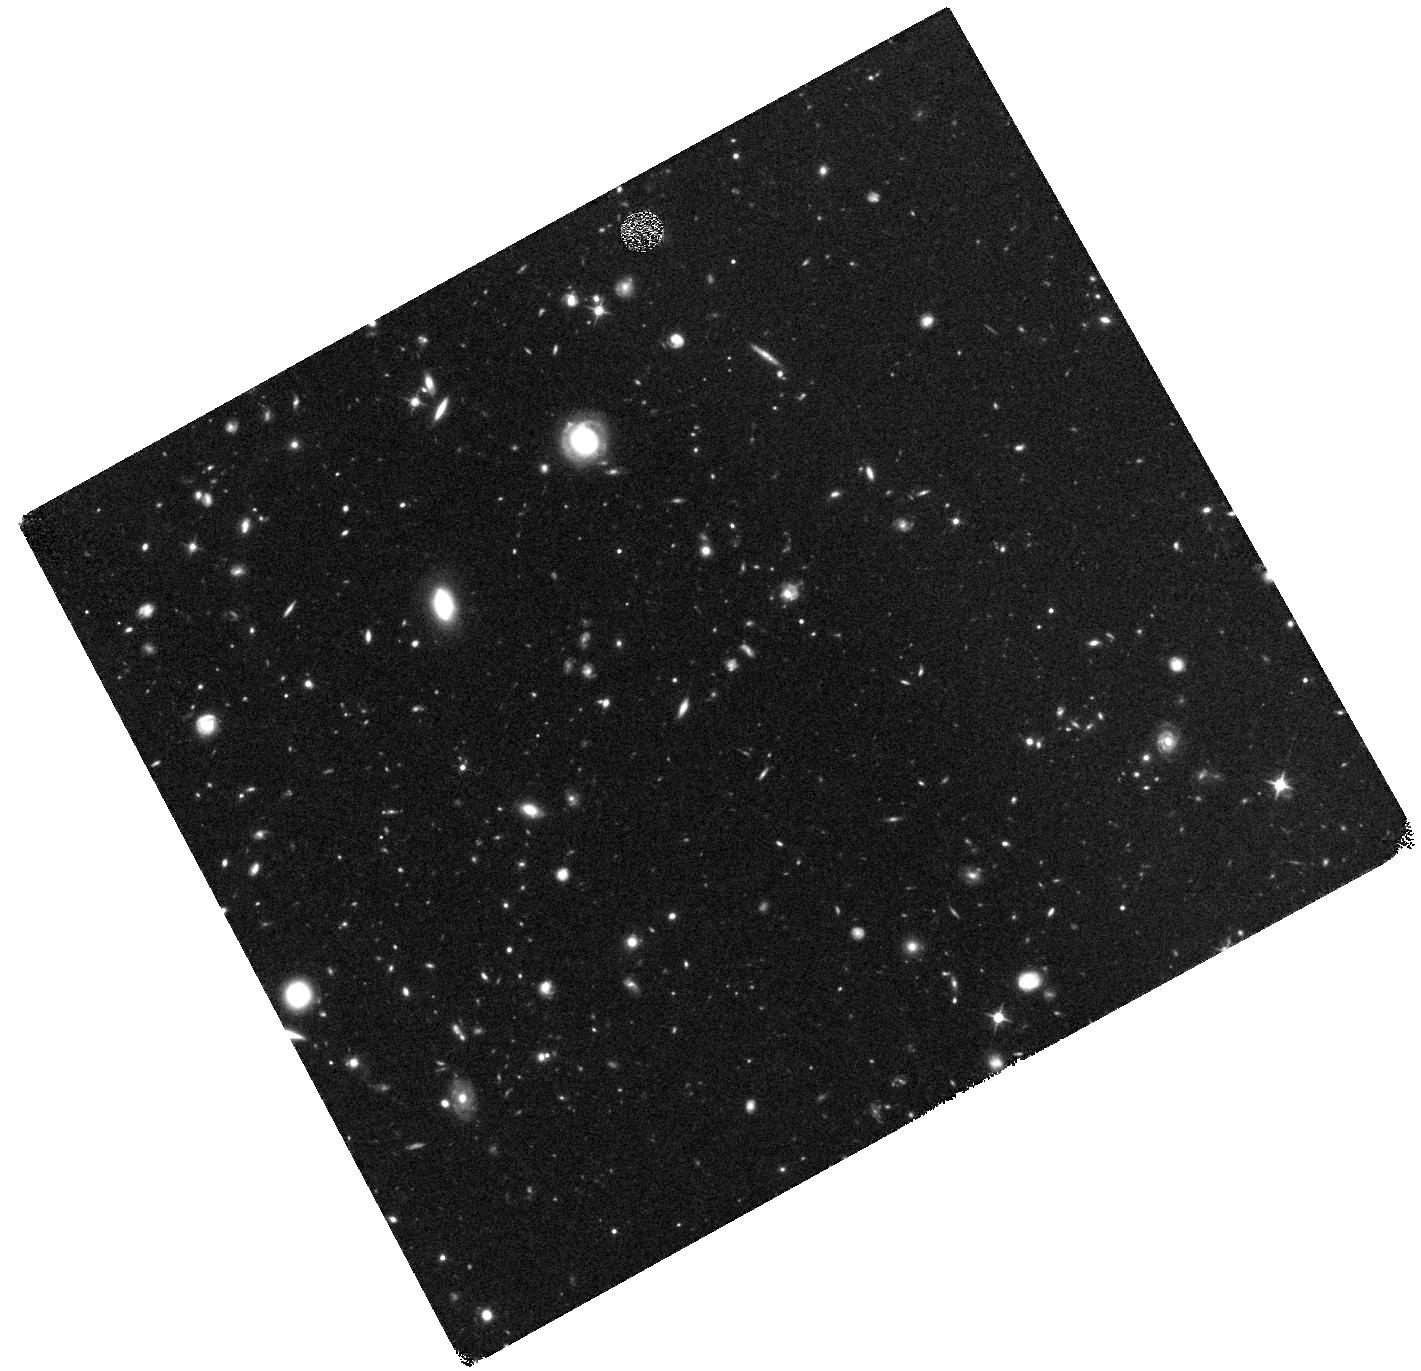
Target: BORG58-PROTOCLUSTER. Instrument: WFC3/IR. Filter: F125W. Exposure: 49 min. Observation ID: hst_12905_03_wfc3_ir_f125w_ic2v03

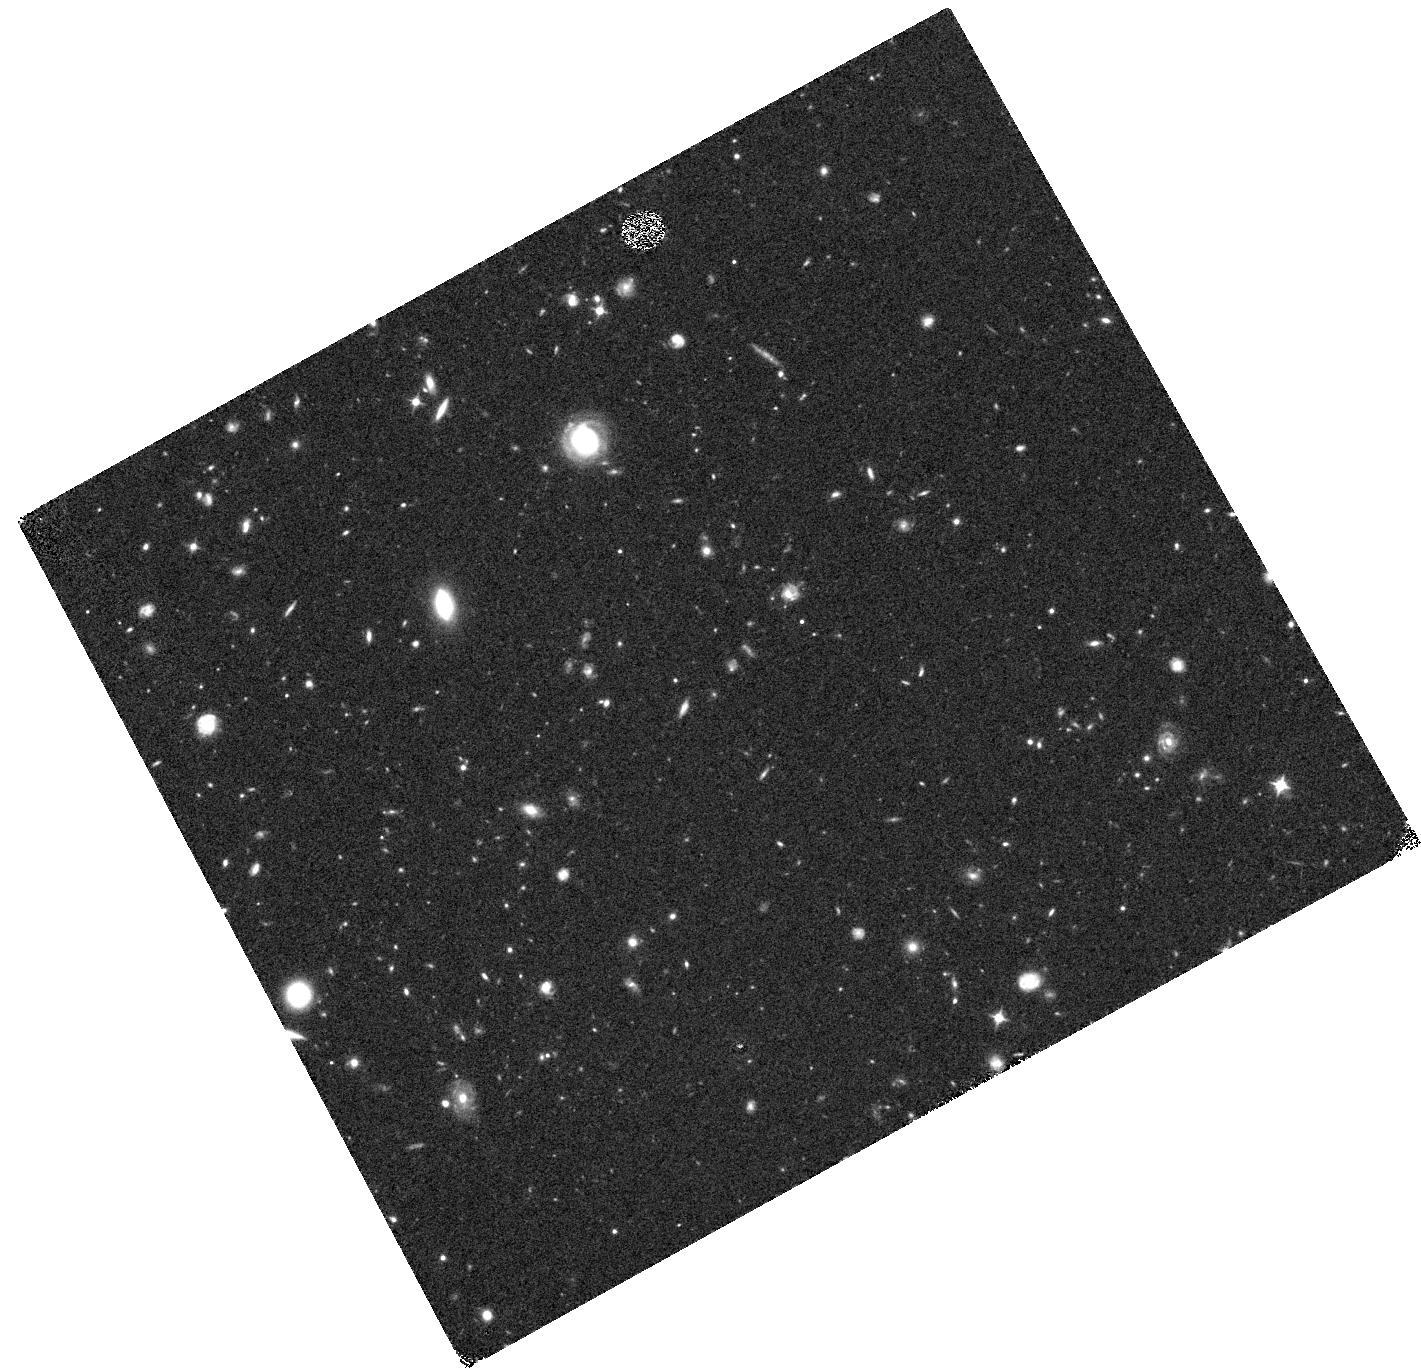
Target: BORG58-PROTOCLUSTER. Instrument: WFC3/IR. Filter: F098M. Exposure: 49 min. Observation ID: hst_12905_02_wfc3_ir_f098m_ic2v02

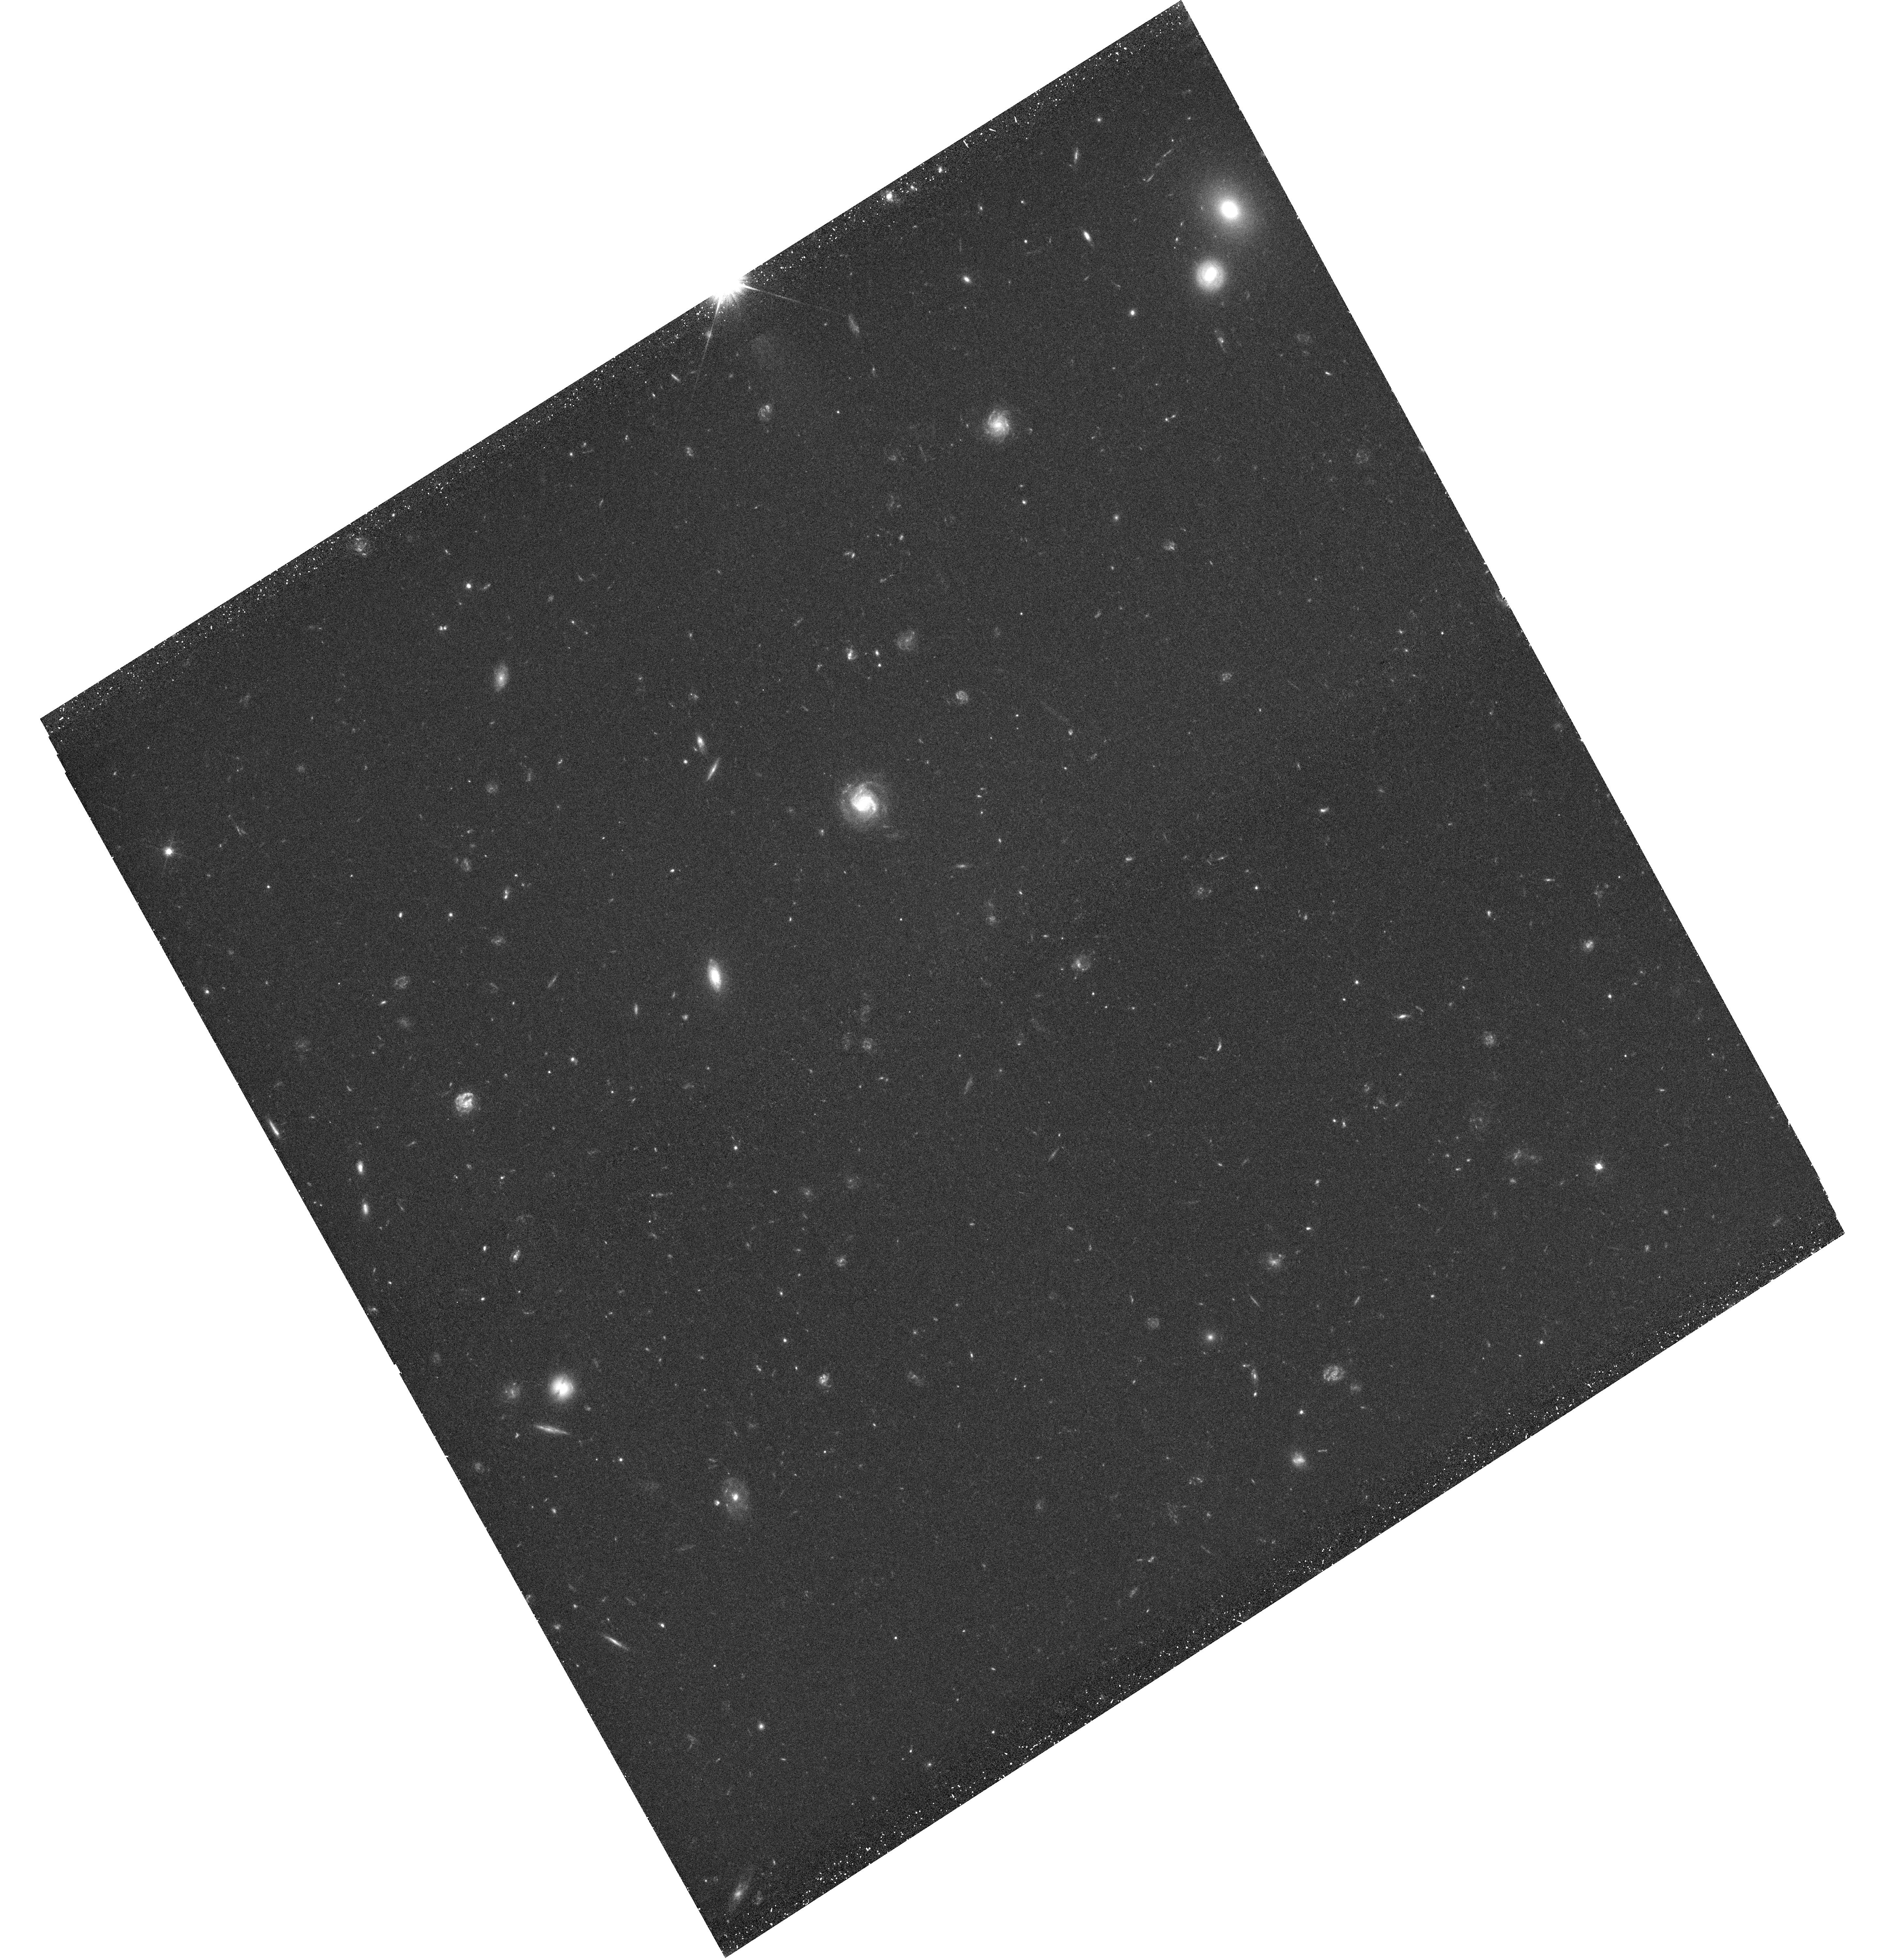
Target: BORG58-PROTOCLUSTER. Instrument: WFC3/UVIS. Filter: F606W. Exposure: 45 min. Observation ID: hst_12905_01_wfc3_uvis_f606w_ic2v01

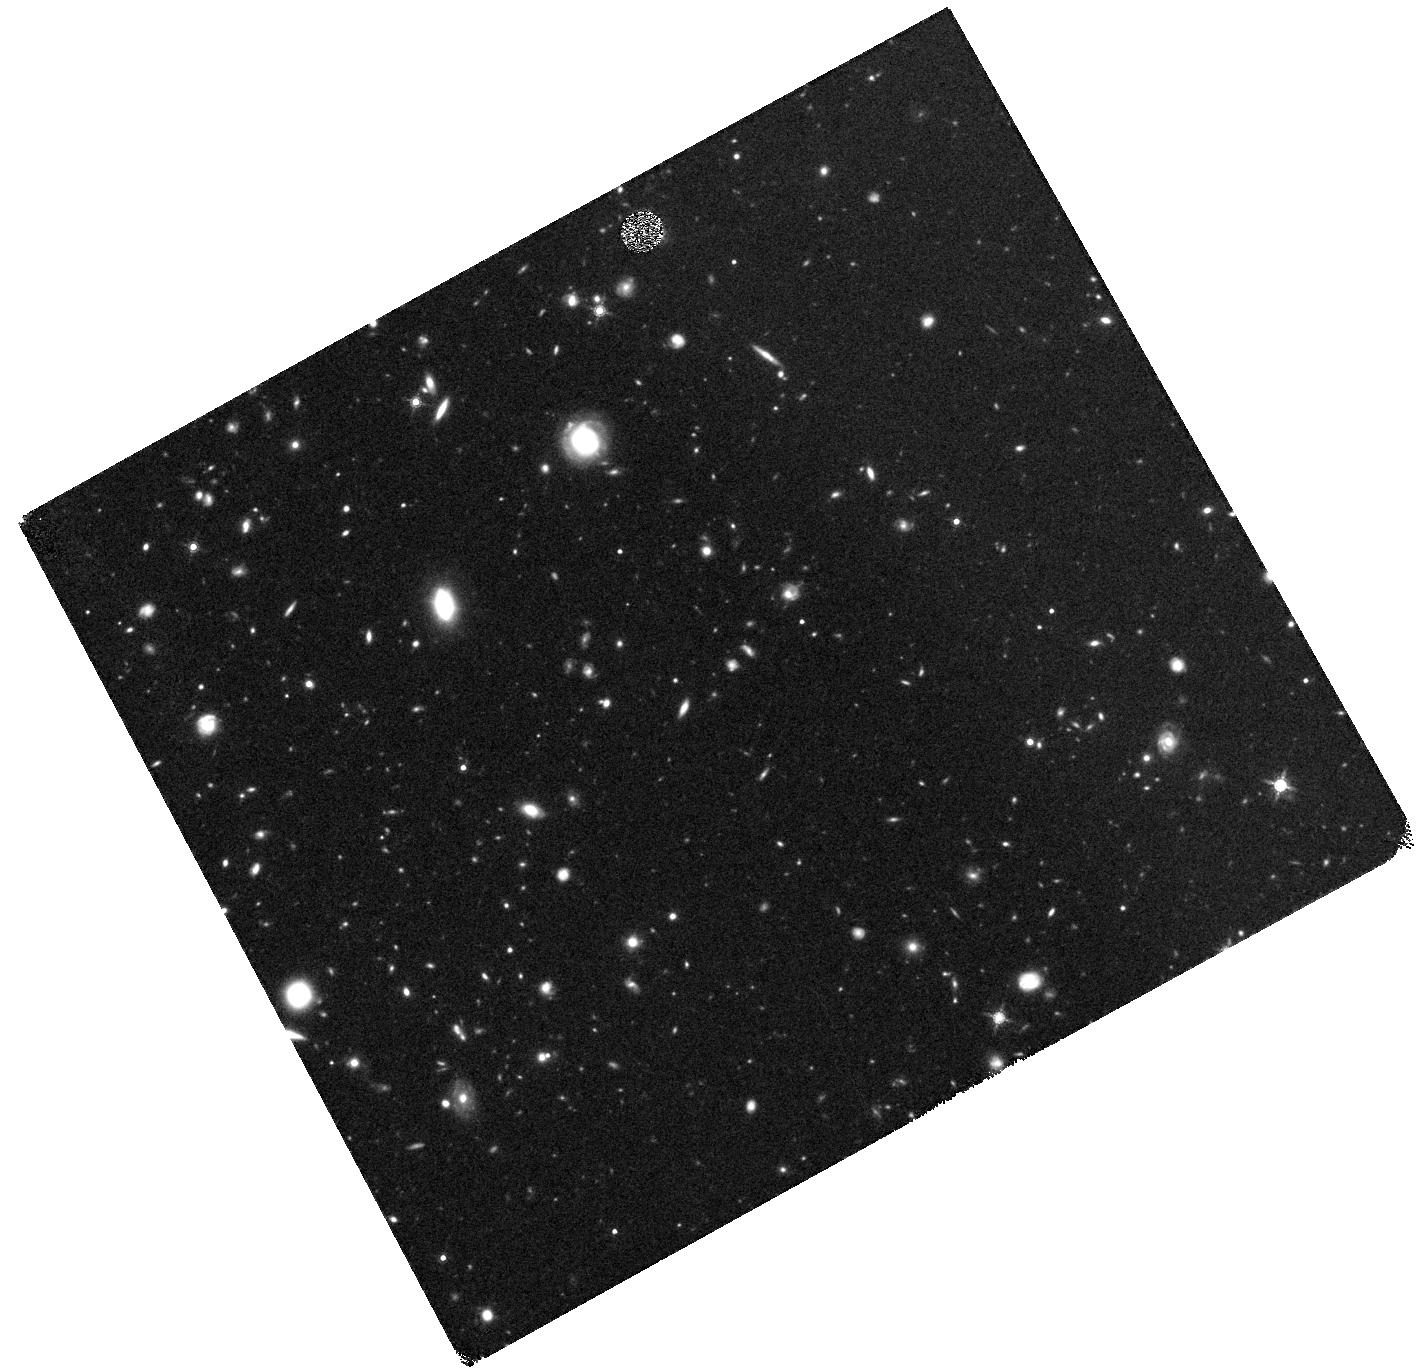
Target: BORG58-PROTOCLUSTER. Instrument: WFC3/IR. Filter: F160W. Exposure: 49 min. Observation ID: hst_12905_01_wfc3_ir_f160w_ic2v01

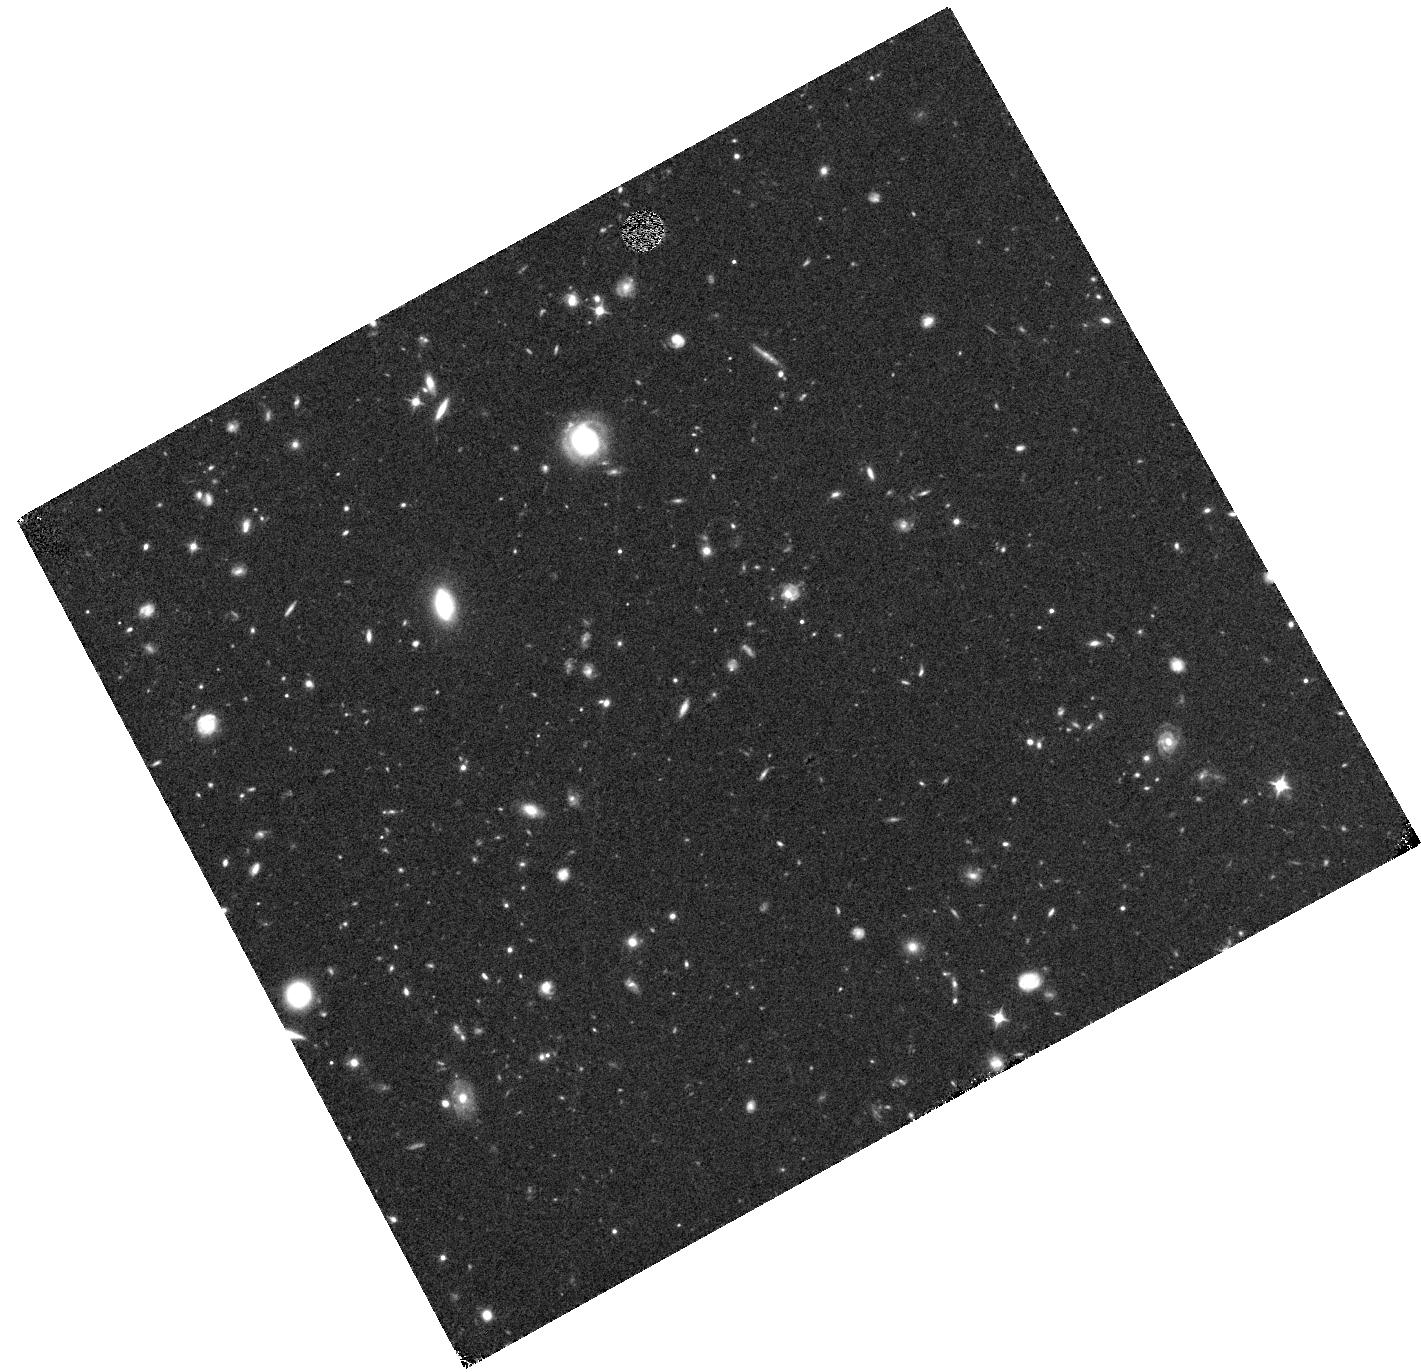
Target: BORG58-PROTOCLUSTER. Instrument: WFC3/IR. Filter: F105W. Exposure: 49 min. Observation ID: hst_12905_02_wfc3_ir_f105w_ic2v02

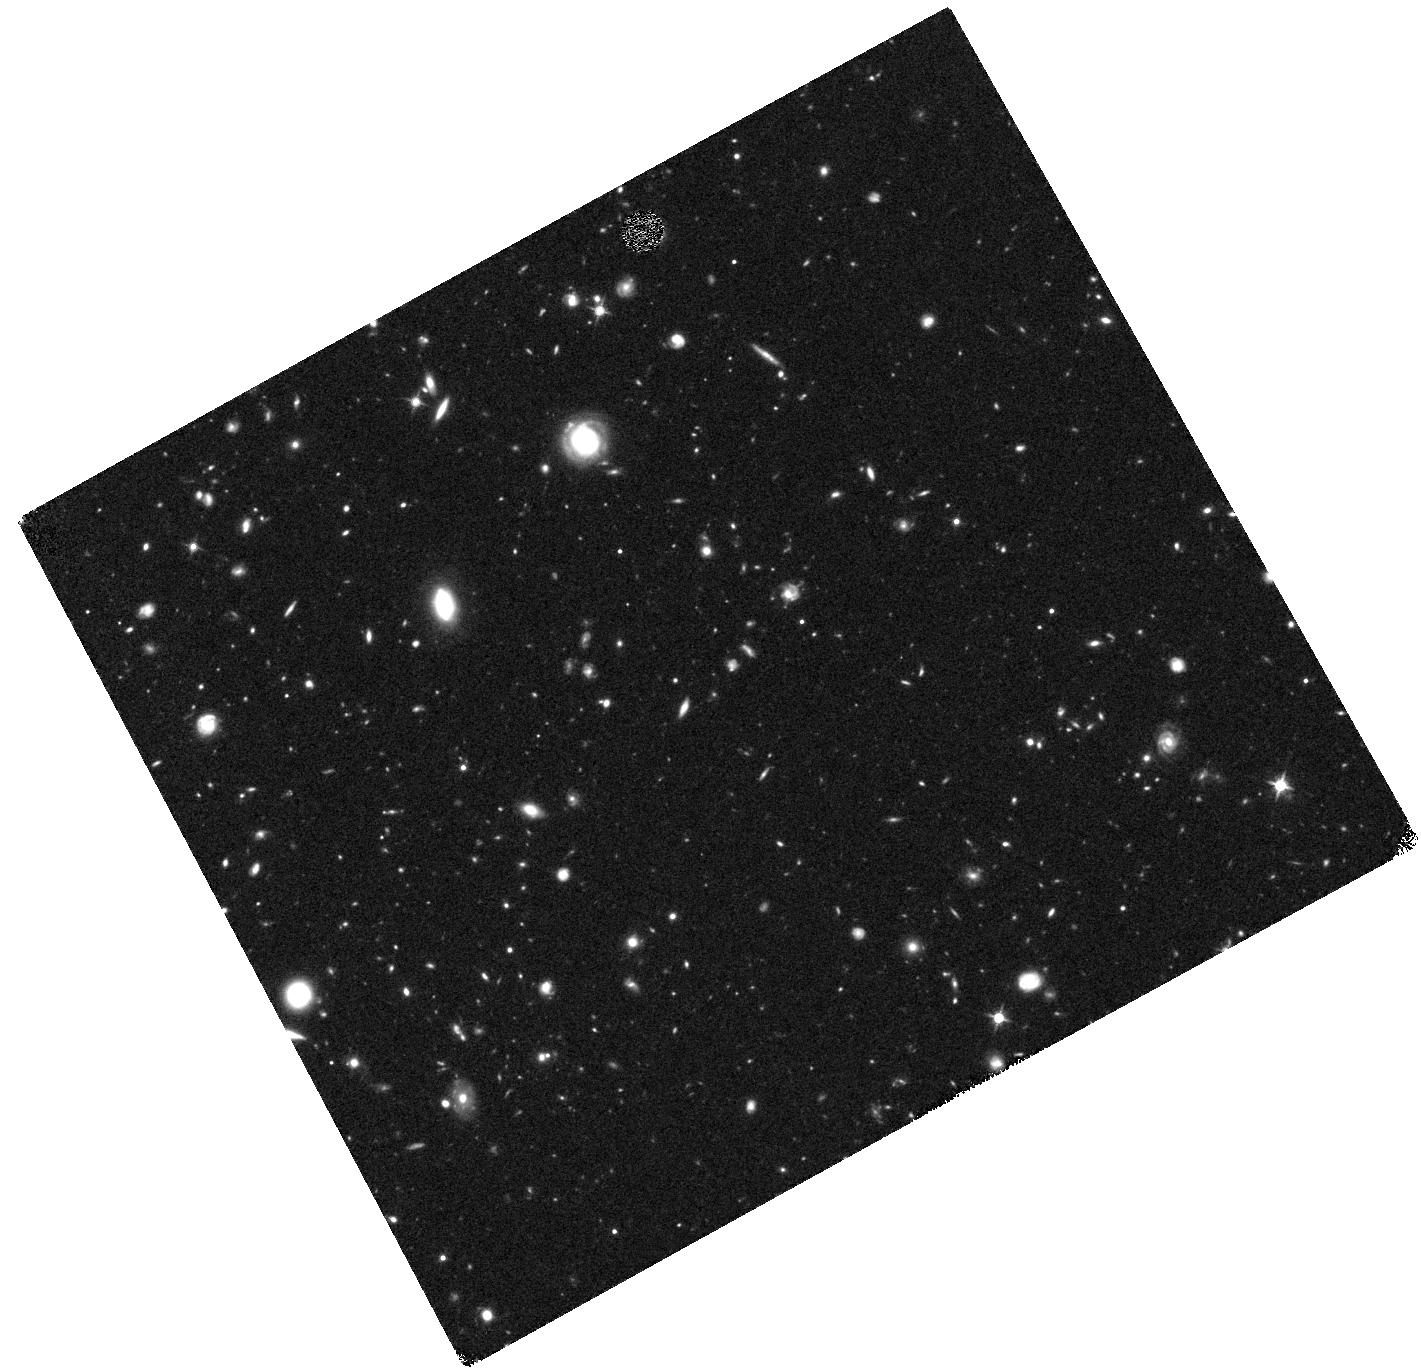
Target: BORG58-PROTOCLUSTER. Instrument: WFC3/IR. Filter: F125W. Exposure: 49 min. Observation ID: hst_12905_02_wfc3_ir_f125w_ic2v02

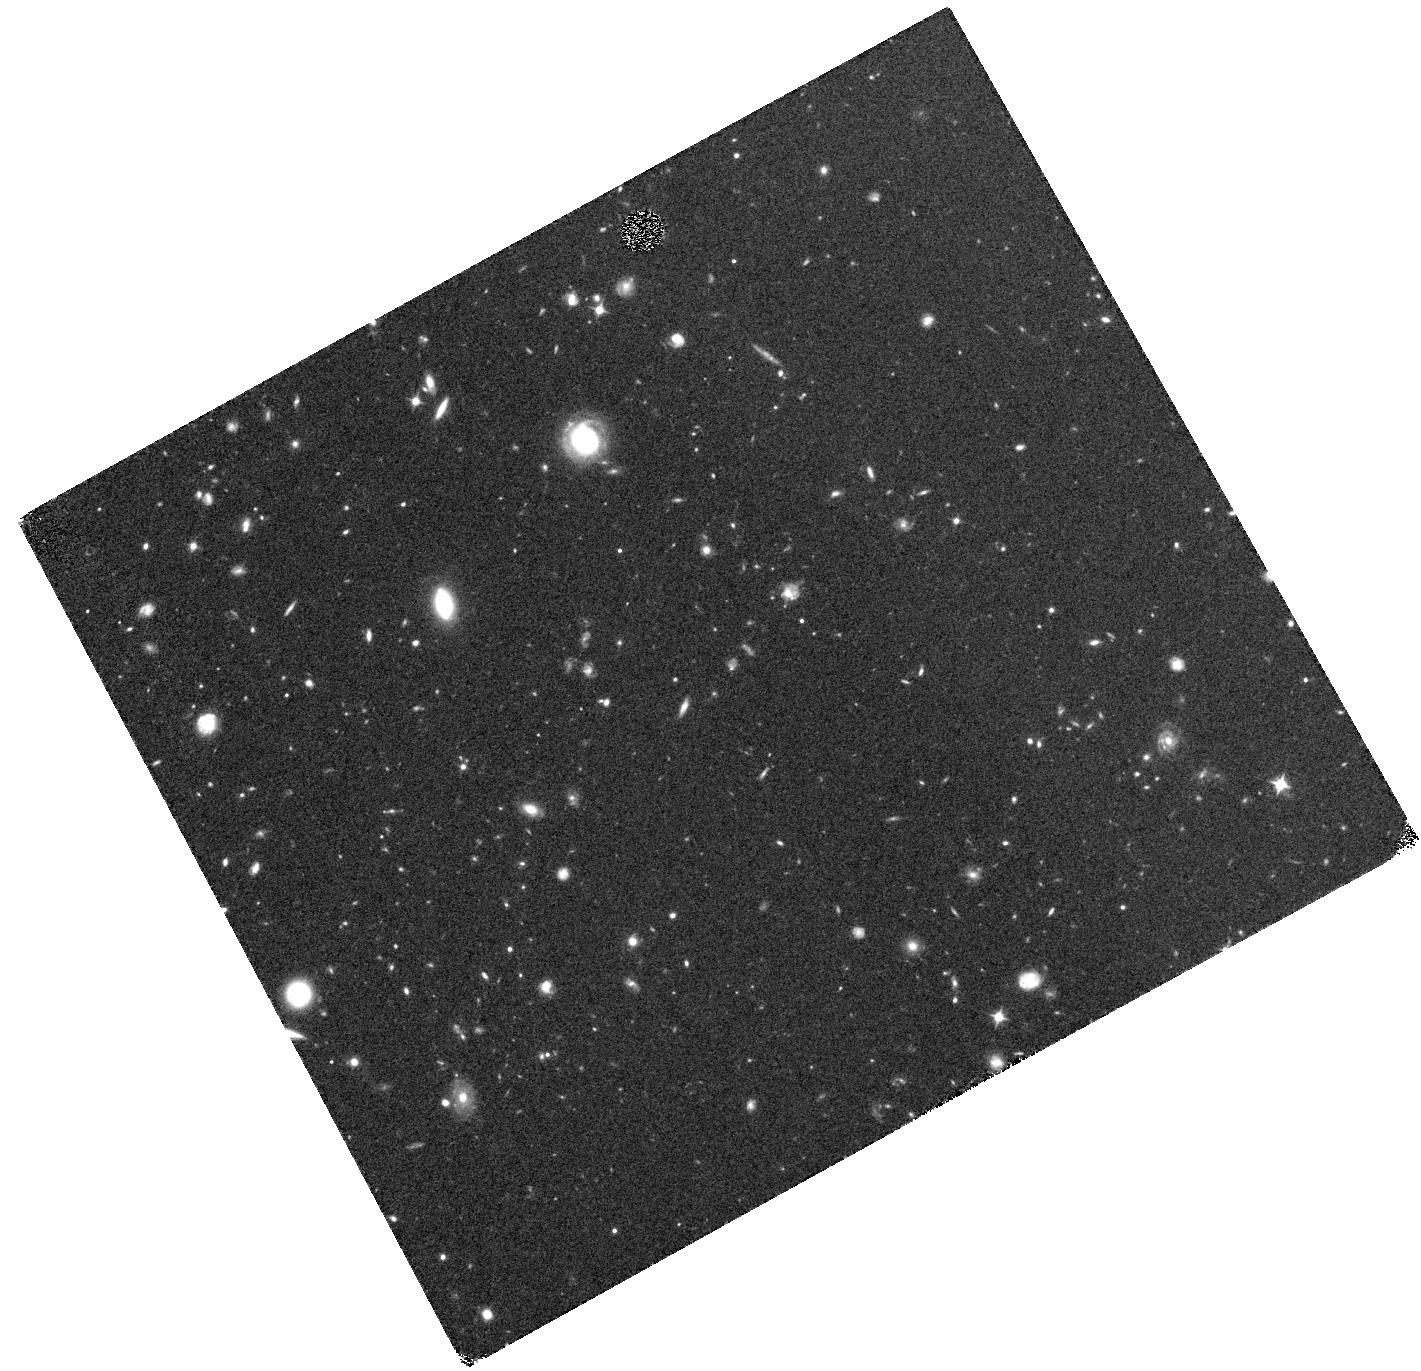
Target: BORG58-PROTOCLUSTER. Instrument: WFC3/IR. Filter: F098M. Exposure: 49 min. Observation ID: hst_12905_01_wfc3_ir_f098m_ic2v01

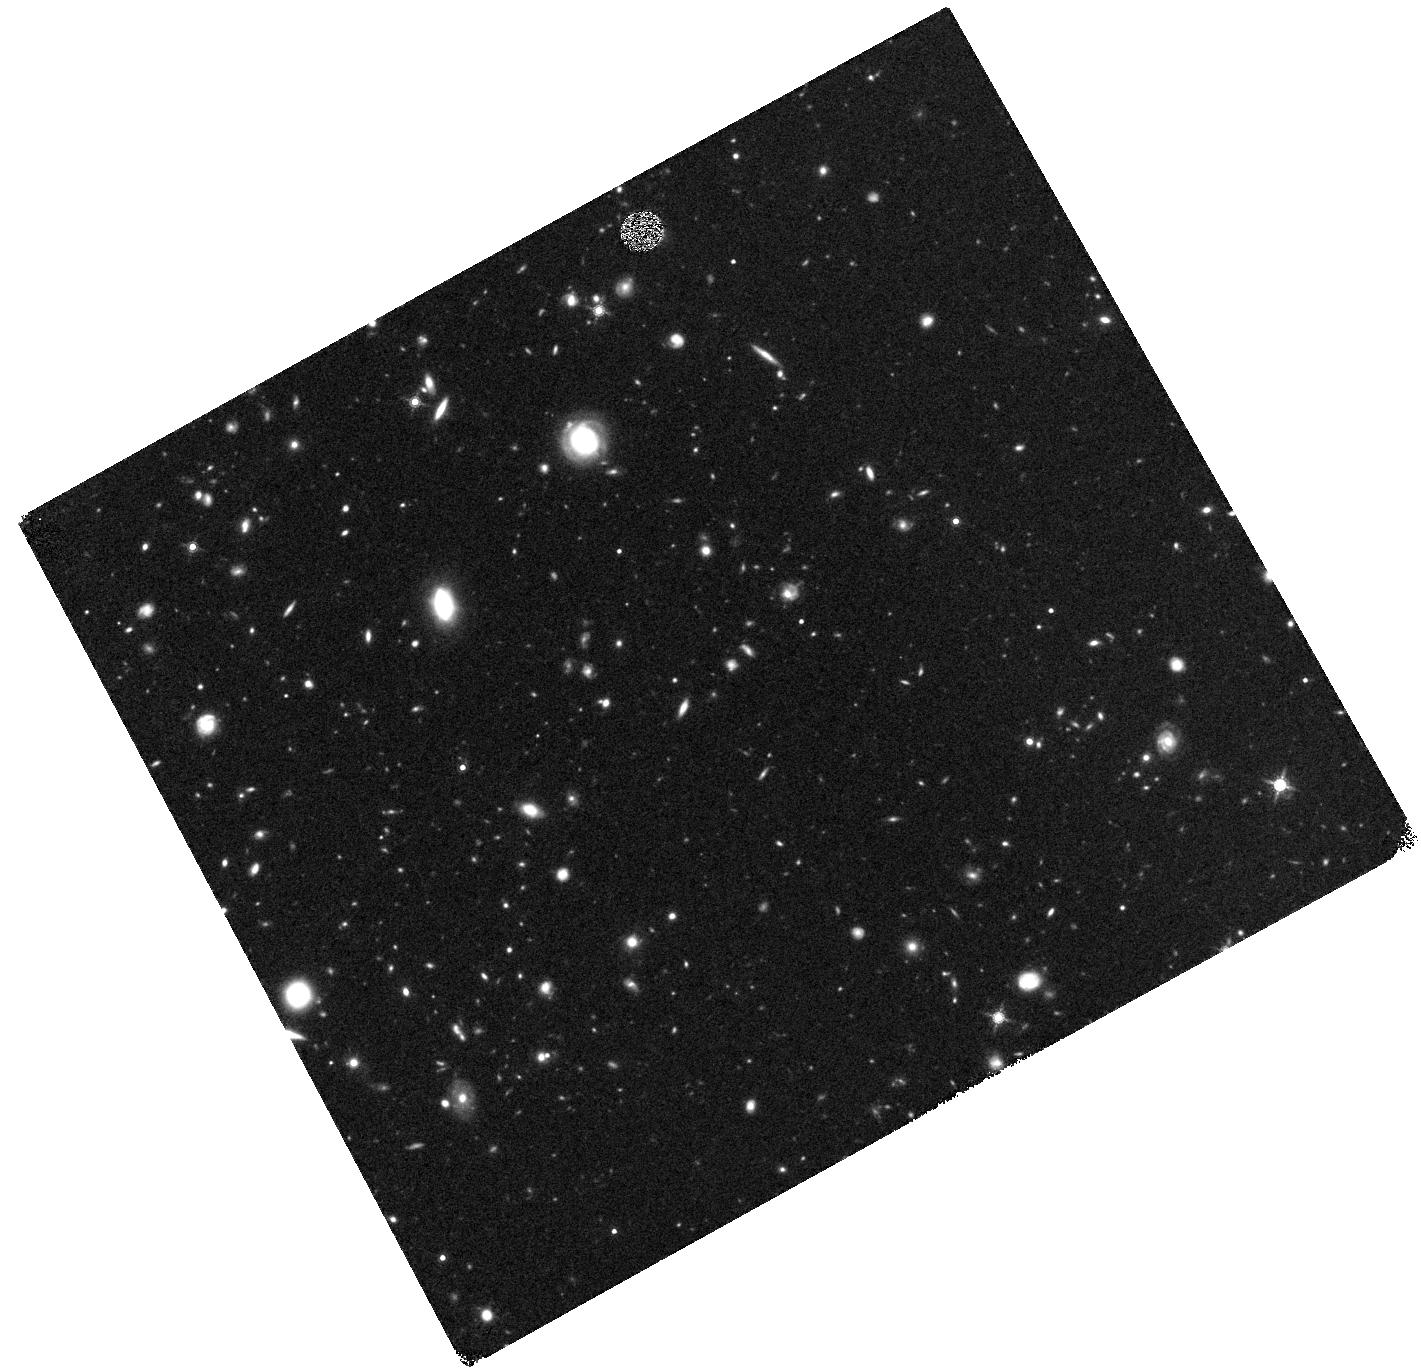
Target: BORG58-PROTOCLUSTER. Instrument: WFC3/IR. Filter: F160W. Exposure: 49 min. Observation ID: hst_12905_03_wfc3_ir_f160w_ic2v03

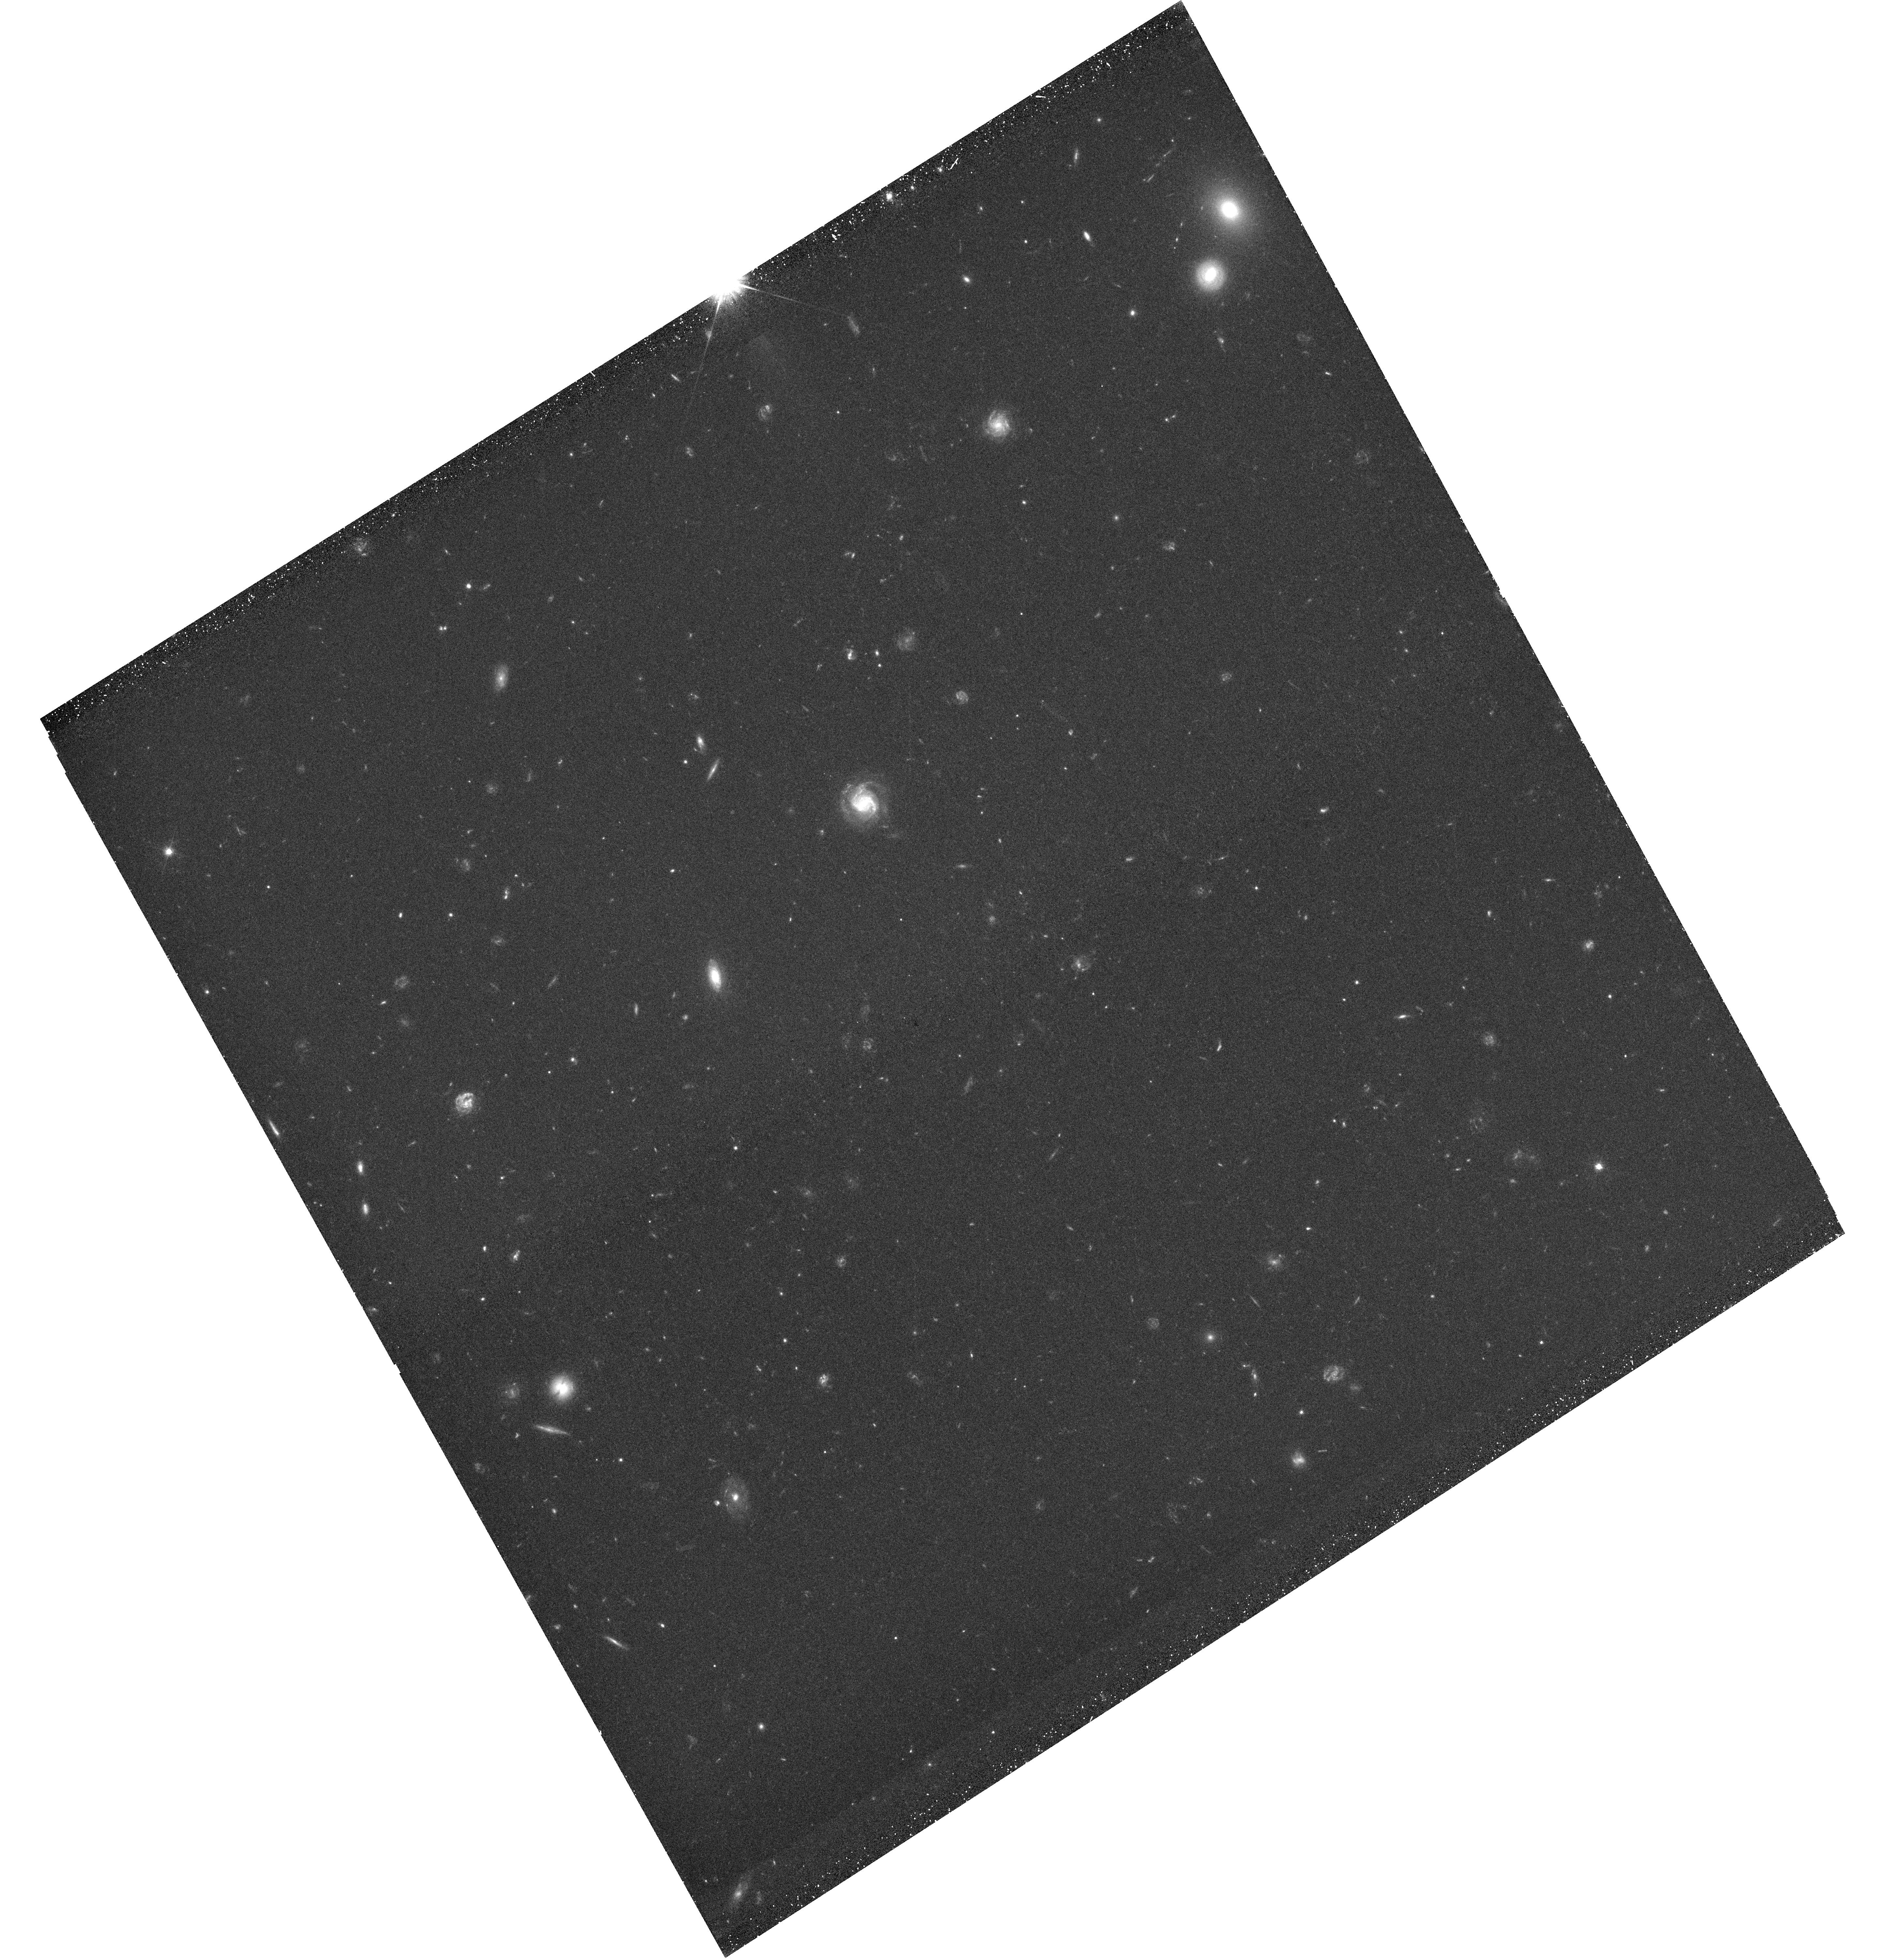
Target: BORG58-PROTOCLUSTER. Instrument: WFC3/UVIS. Filter: F606W. Exposure: 45 min. Observation ID: hst_12905_02_wfc3_uvis_f606w_ic2v02

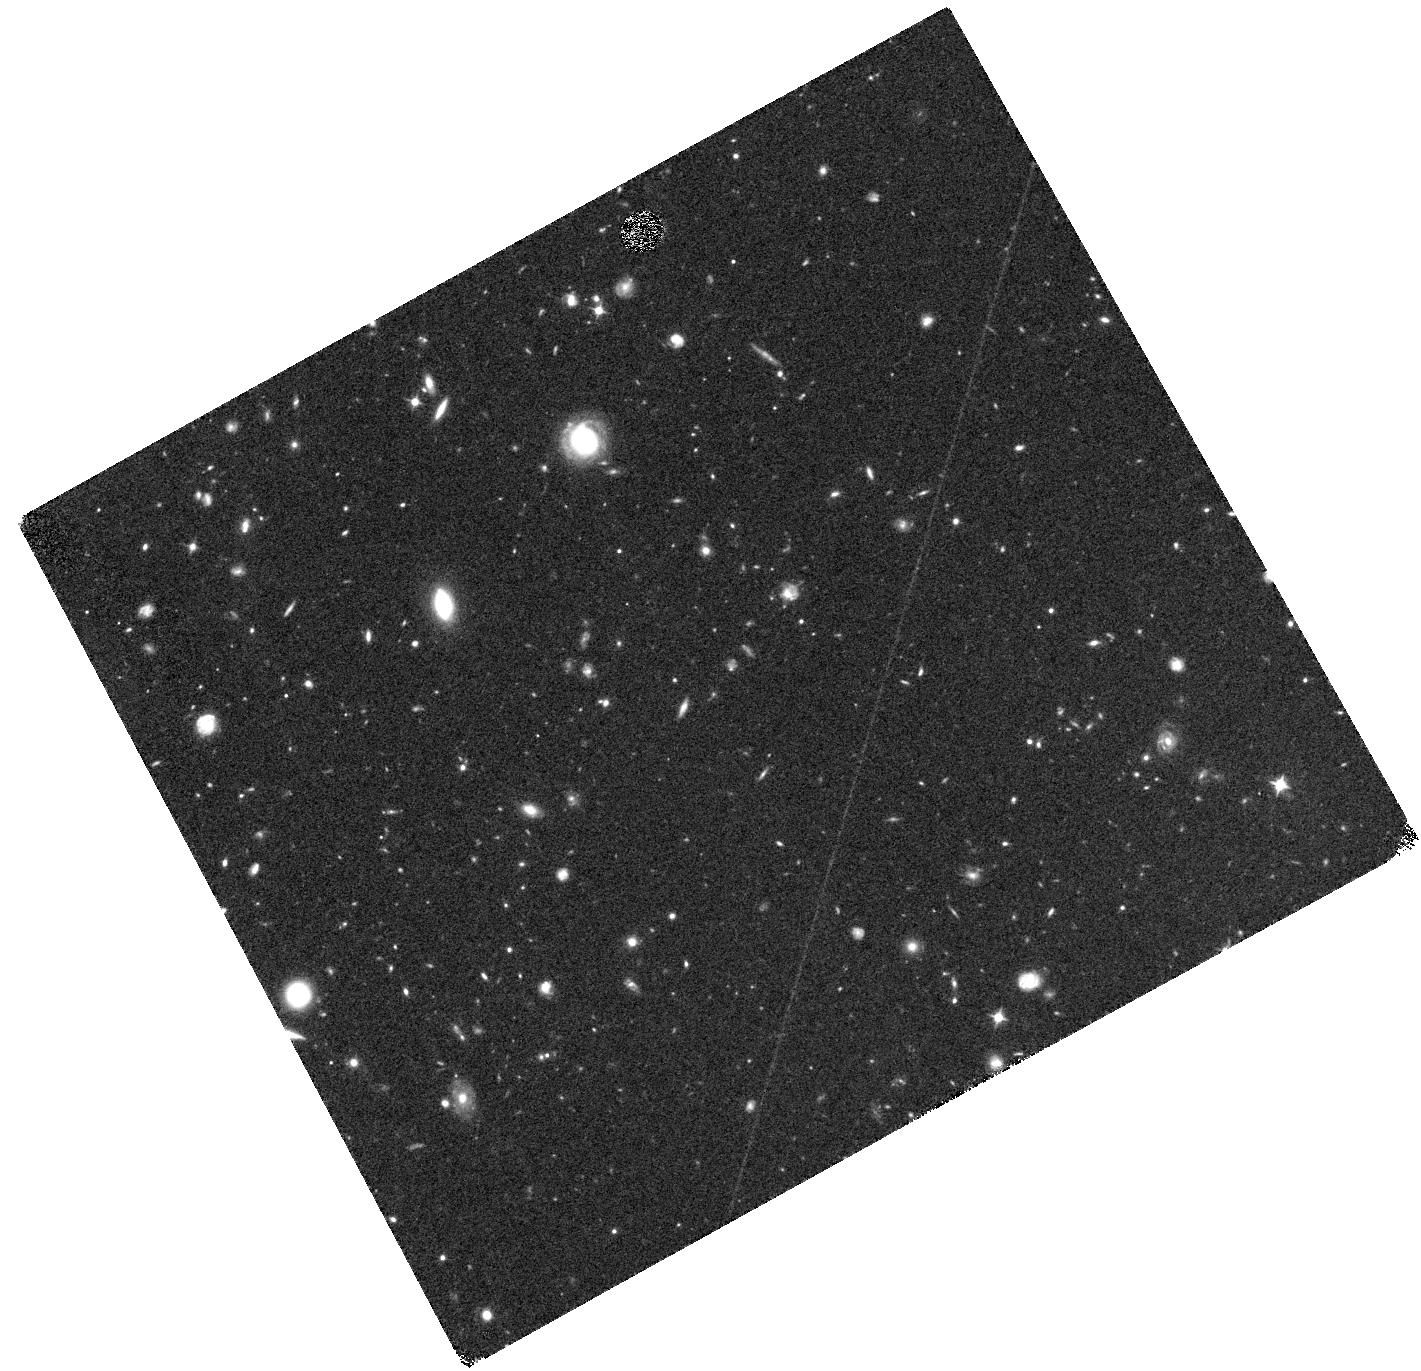
Target: BORG58-PROTOCLUSTER. Instrument: WFC3/IR. Filter: F098M. Exposure: 49 min. Observation ID: hst_12905_03_wfc3_ir_f098m_ic2v03

Unveiling the structure of the farthest galaxy protocluster: WFC3 imaging of a z~8 galaxy overdensity (PI: Trenti, Michele)

Our pure-parallel WFC3/BoRG survey identified the highest redshift (z~8) protocluster candidate, presenting the unique opportunity for follow-up observations that will unveil the nature and properties of star formation at the earliest stages of galaxy cluster assembly. We found a rare overdensity of 5 Y-dropout galaxies, with m_AB=26-27, all brighter than m_*(z=8) and strongly clustered in a region of about 1 arcmin diameter (~2 Mpc/h comoving). The existing data establish at 99.9% confidence that the overdensity is physical and not a line-of-sight effect, but only show a glimpse of the protocluster structure and properties. Not only is the protocluster center near the edge of the imaged field but theoretical modeling predicts the presence of dozens of fainter galaxies. We propose follow-up multi-band WFC3 observations centered on the protocluster and reaching m_AB=27.5 to image the only known galaxy overdensity at z>7, missing in legacy surveys such as CANDELS because of cosmic variance. From the new dataset we will detect 5-10 new protocluster members, tighten redshift uncertainty to +/-0.1, and double the S/N of current detections to characterize their stellar population properties. The new data, combined with, and compared to detailed numerical and theoretical modeling will characterize the earliest stages of galaxy and cluster formation, shedding light on the processes that drove cosmic reionization in overdense environments. Because of a one order of magnitude boost in the number density of galaxies with m_AB<m_* in the protocluster region, the proposed observations will create the best legacy pointing for follow-up spectroscopy at z~8 with multi-object instruments.